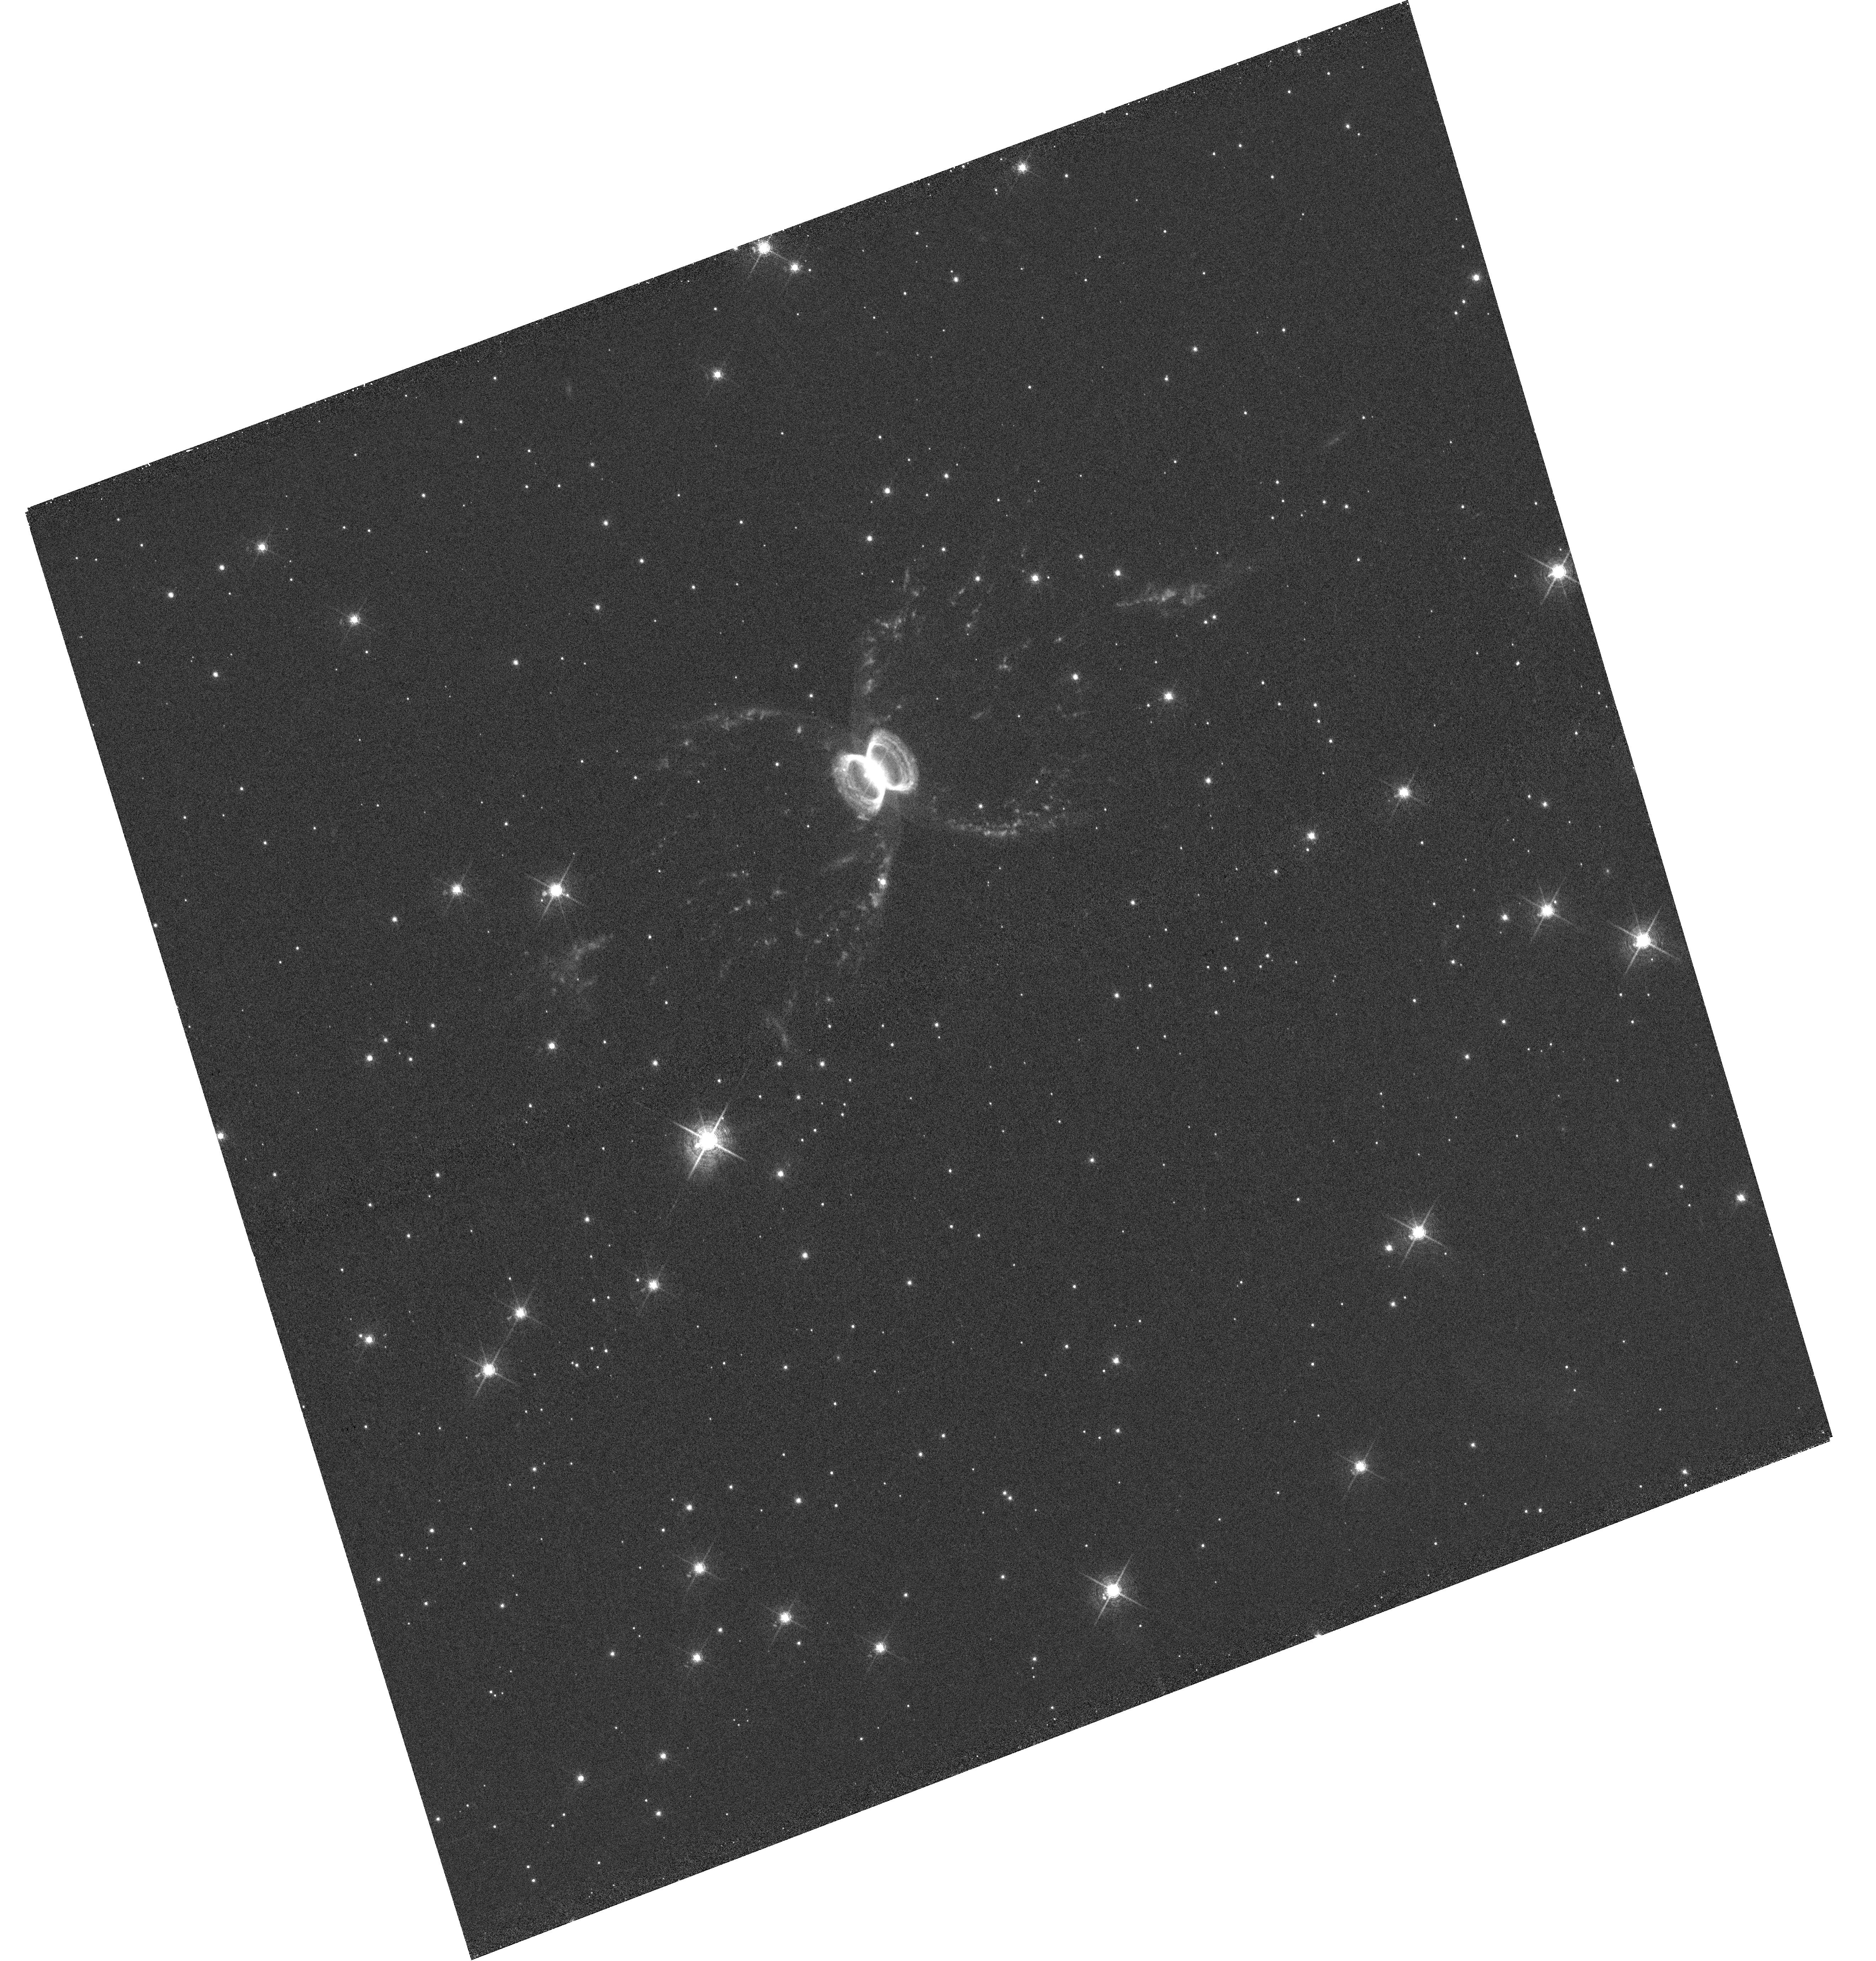
Target: WRAY-16-147
Instrument: WFC3/UVIS
Filter: F673N
Exposure: 1 h
Observation ID: hst_15677_02_wfc3_uvis_f673n_idyh02

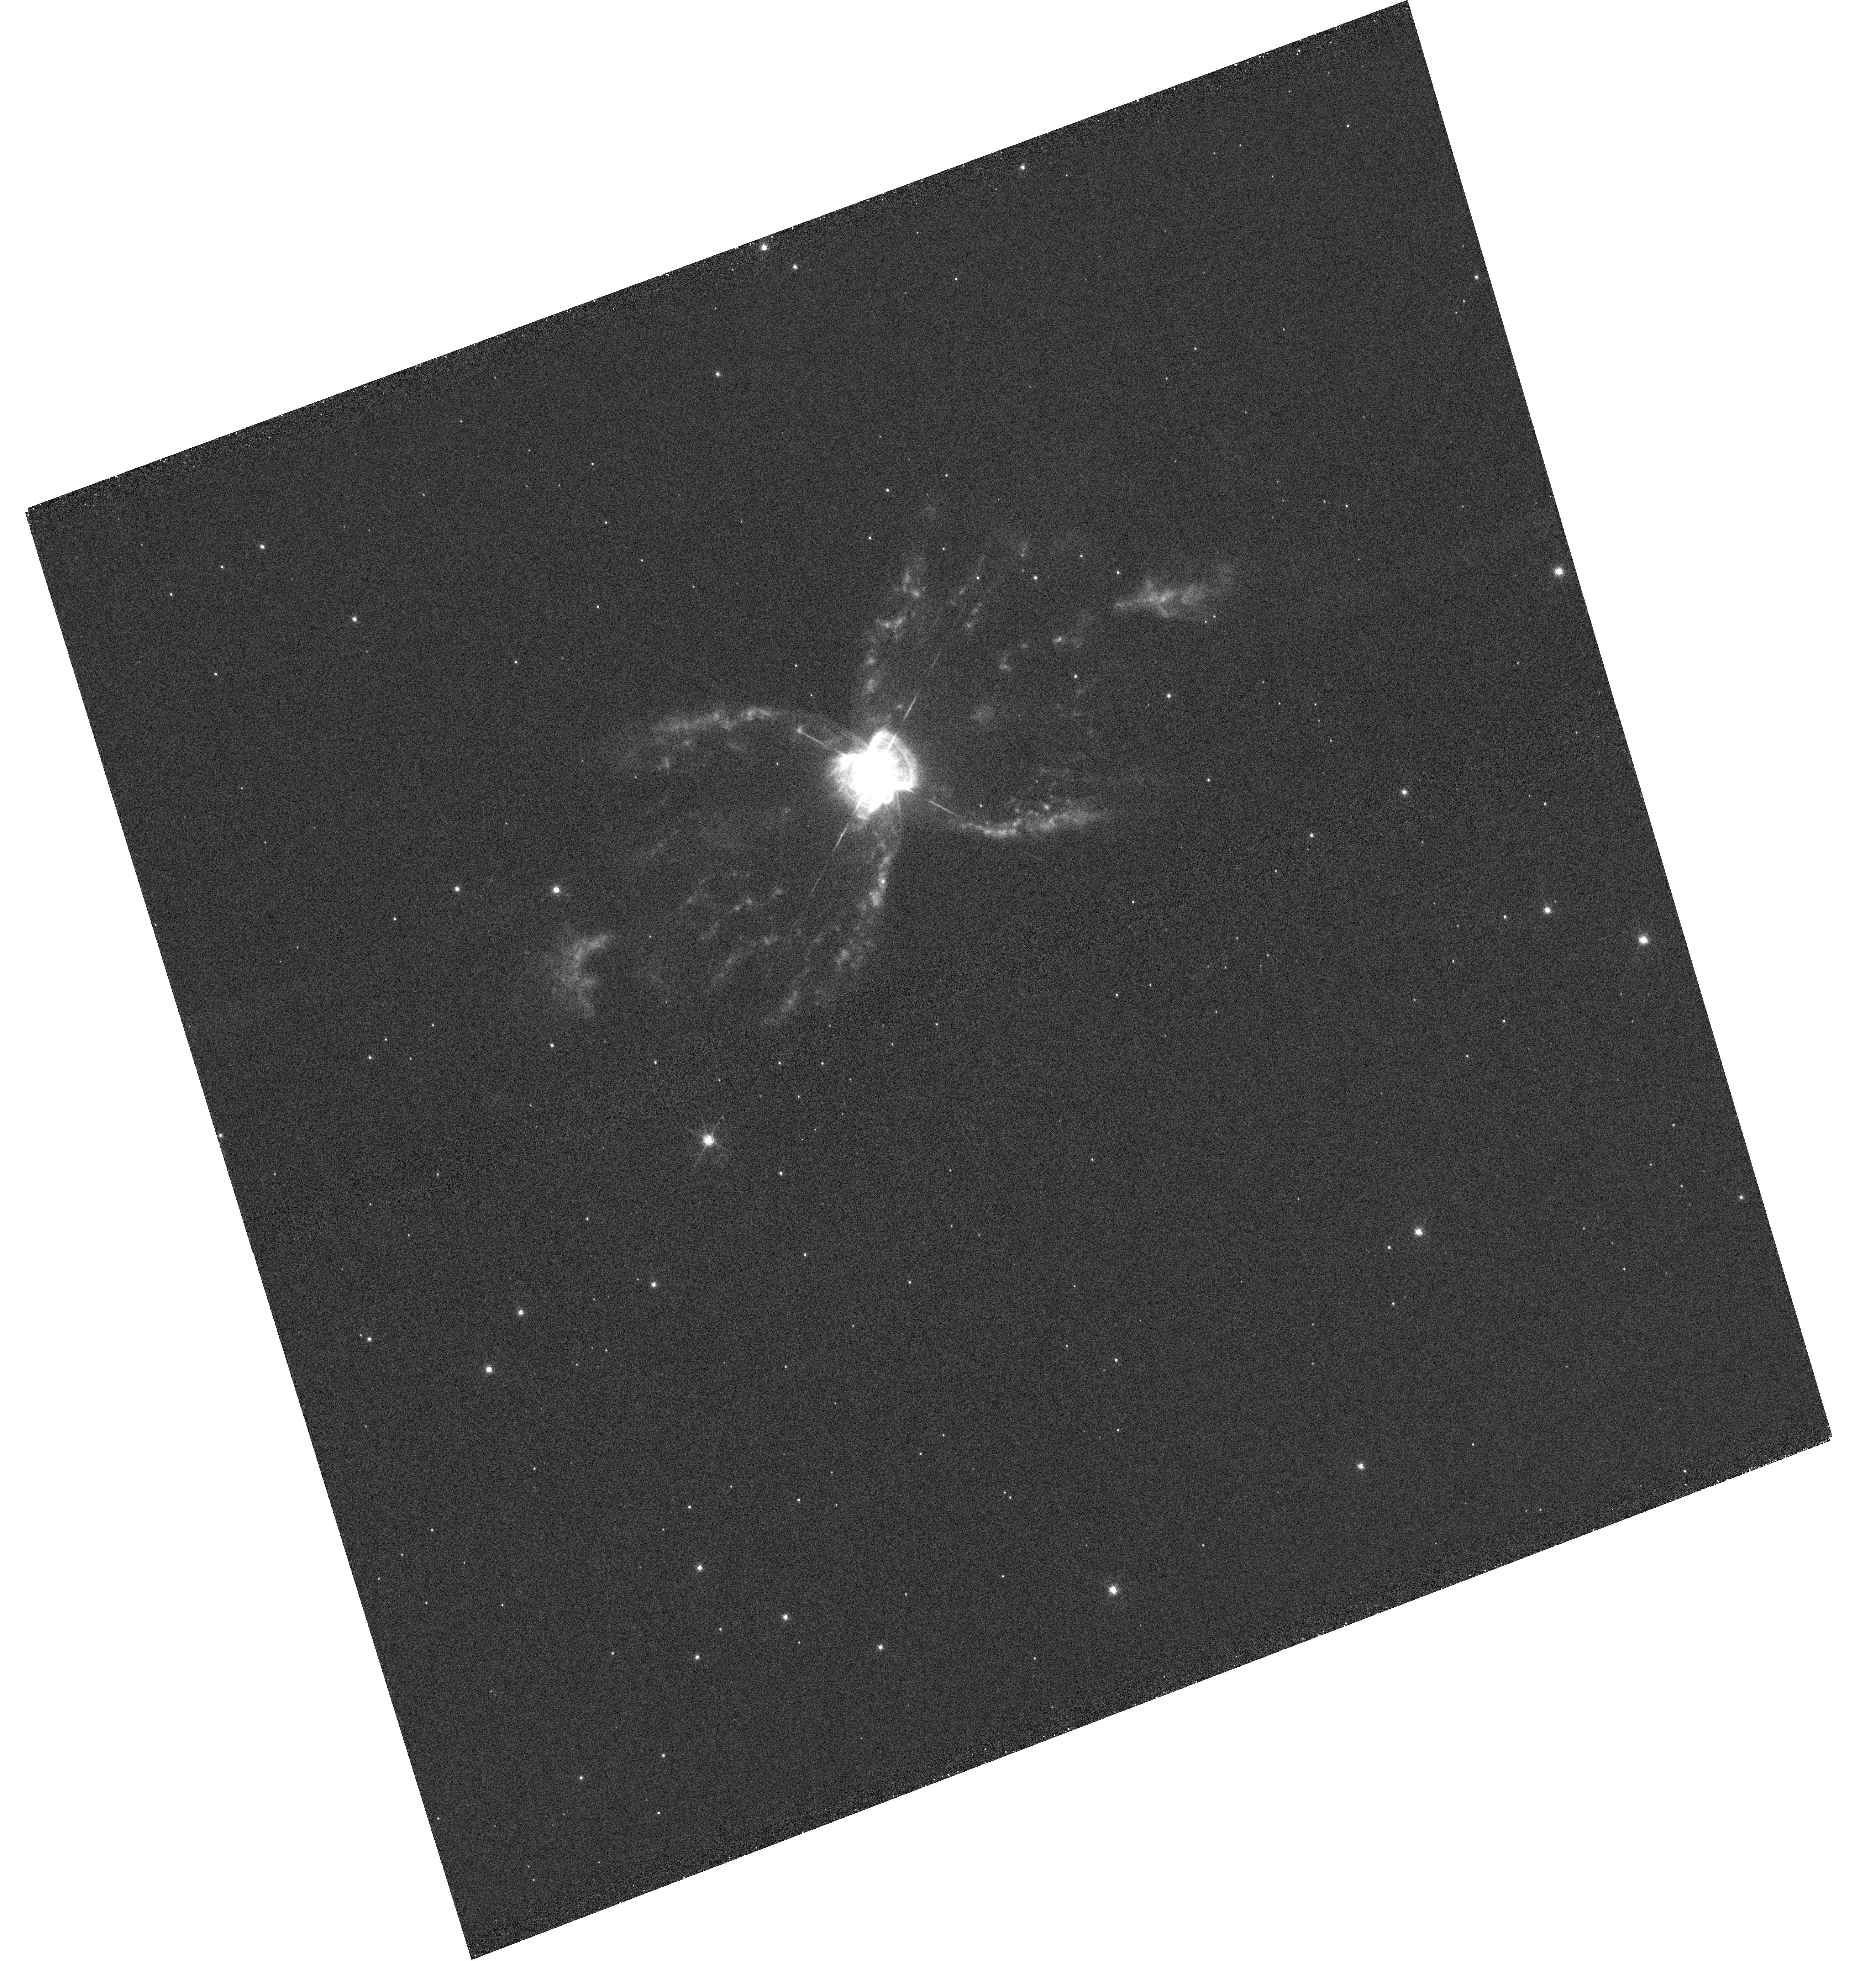
Target: WRAY-16-147
Instrument: WFC3/UVIS
Filter: F656N
Exposure: 52 min
Observation ID: hst_15677_01_wfc3_uvis_f656n_idyh01

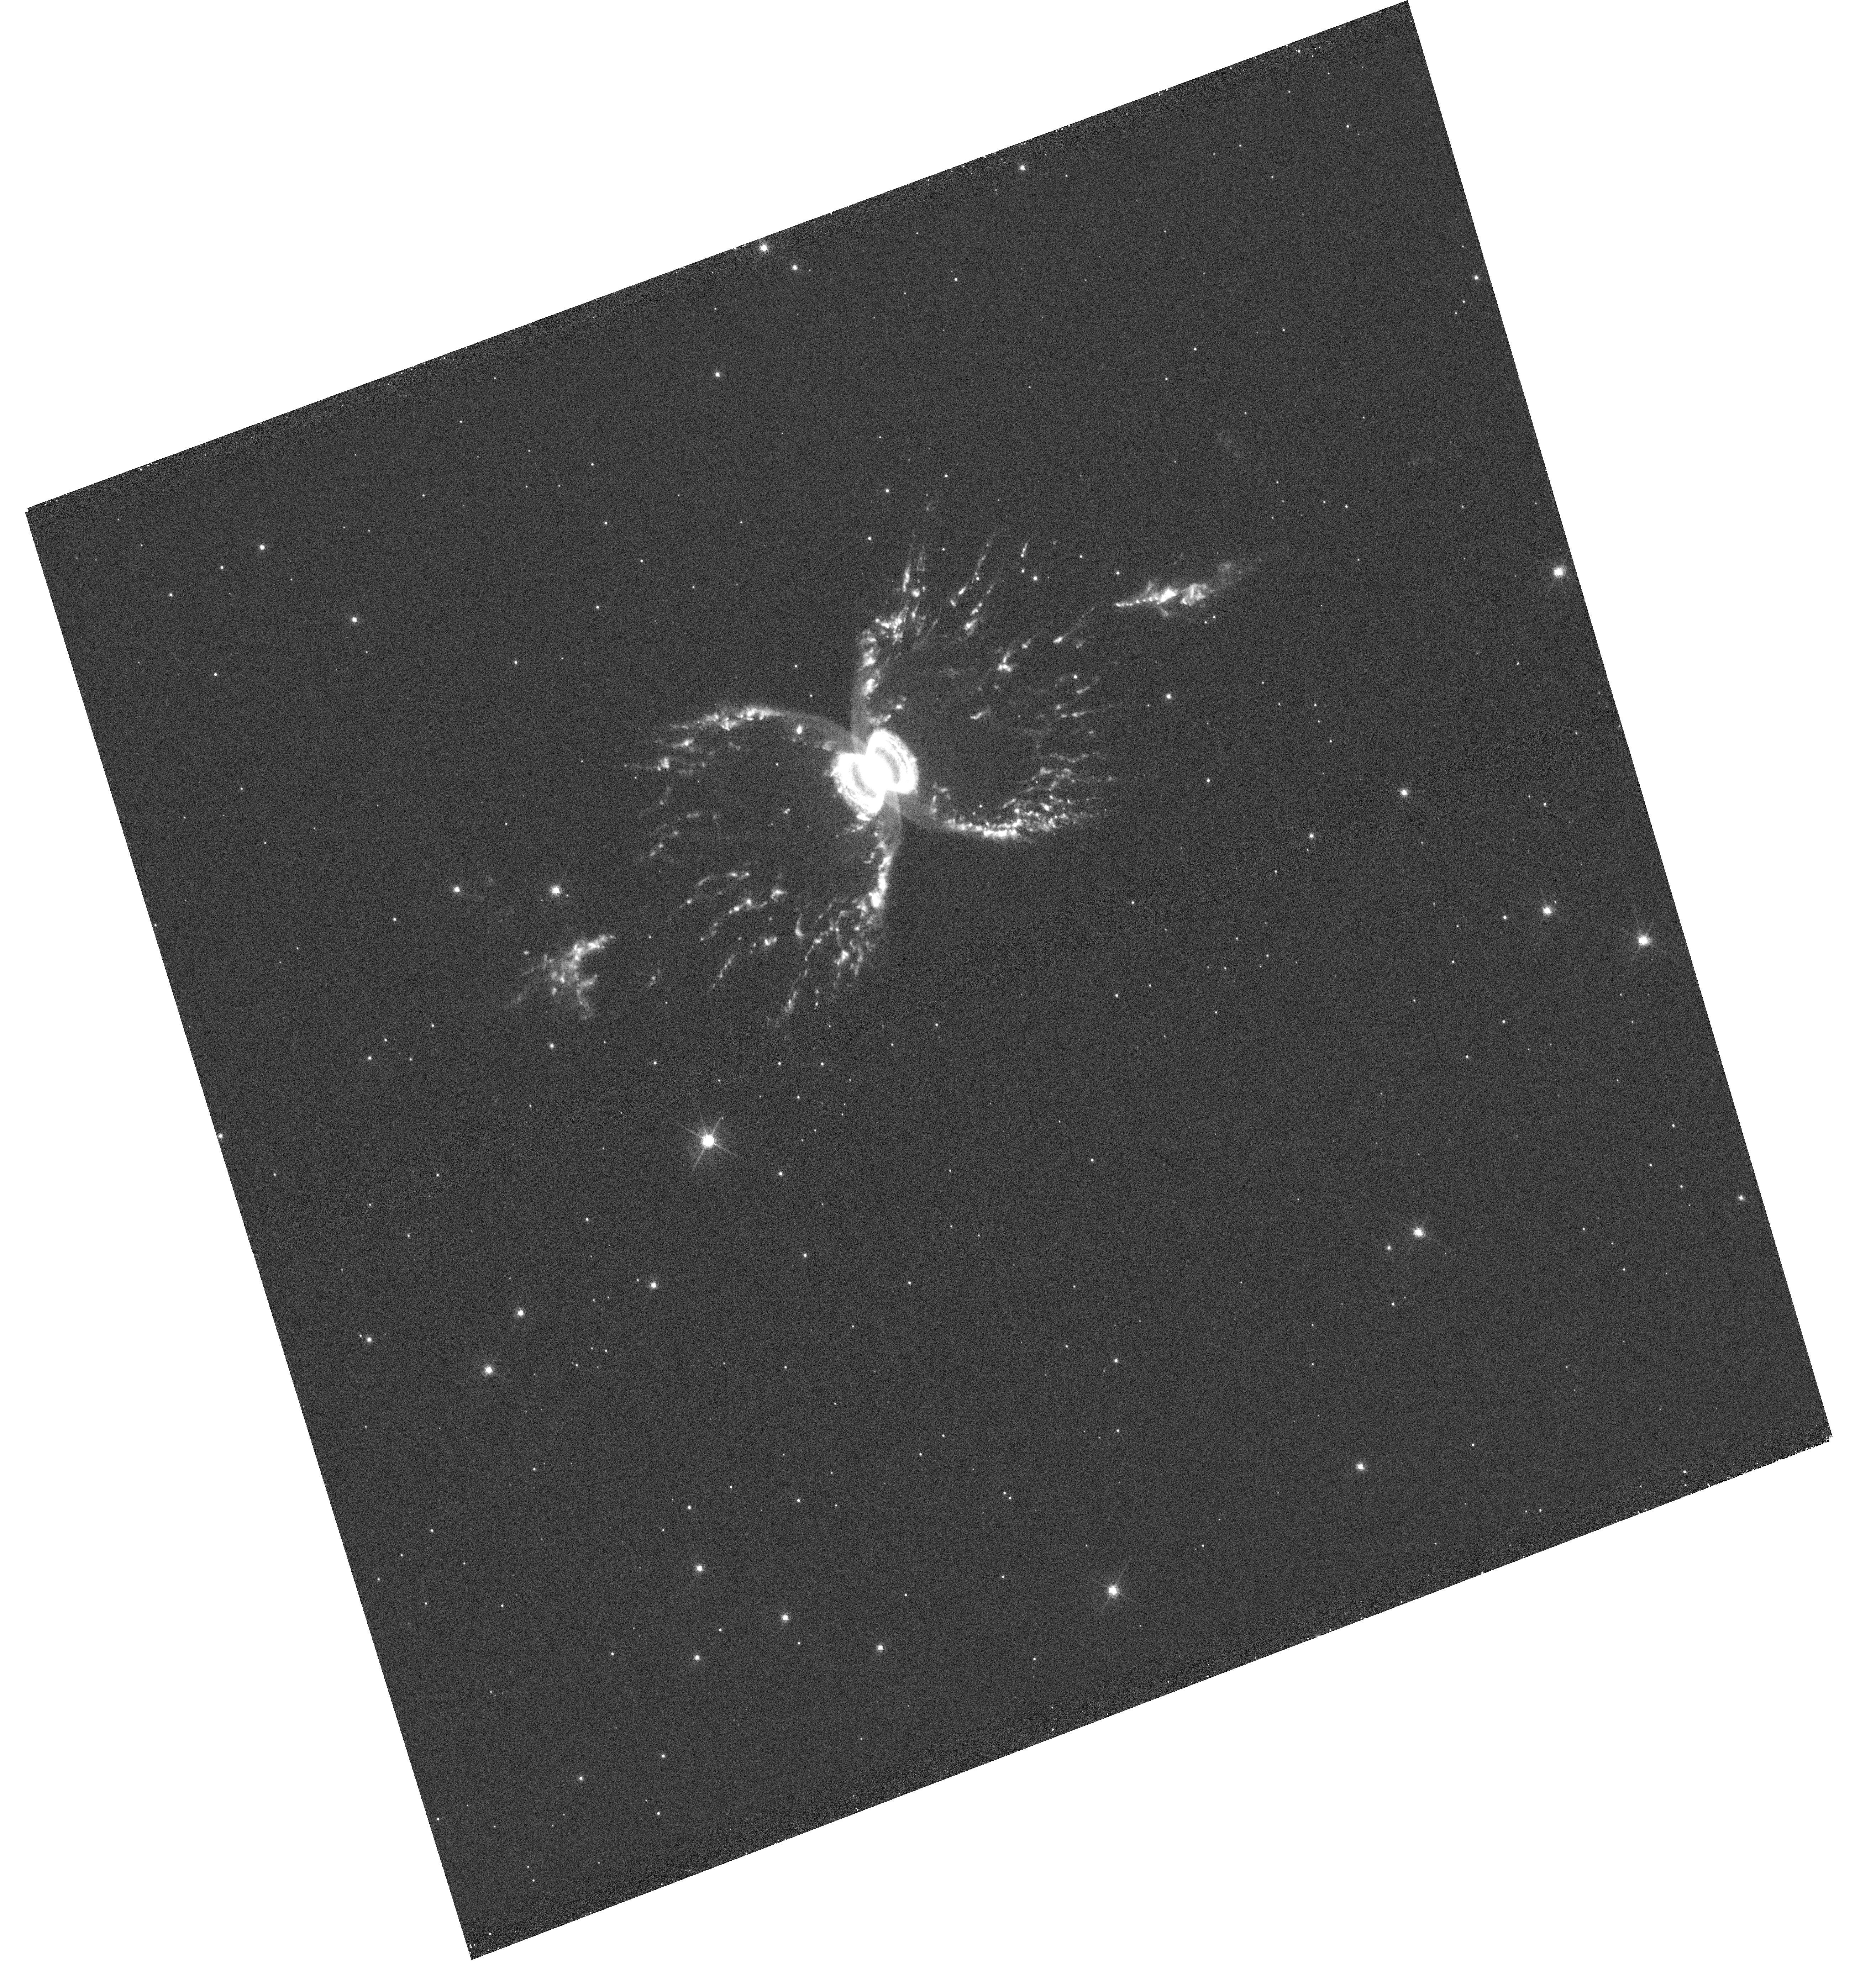
Target: WRAY-16-147
Instrument: WFC3/UVIS
Filter: F658N
Exposure: 52 min
Observation ID: hst_15677_02_wfc3_uvis_f658n_idyh02

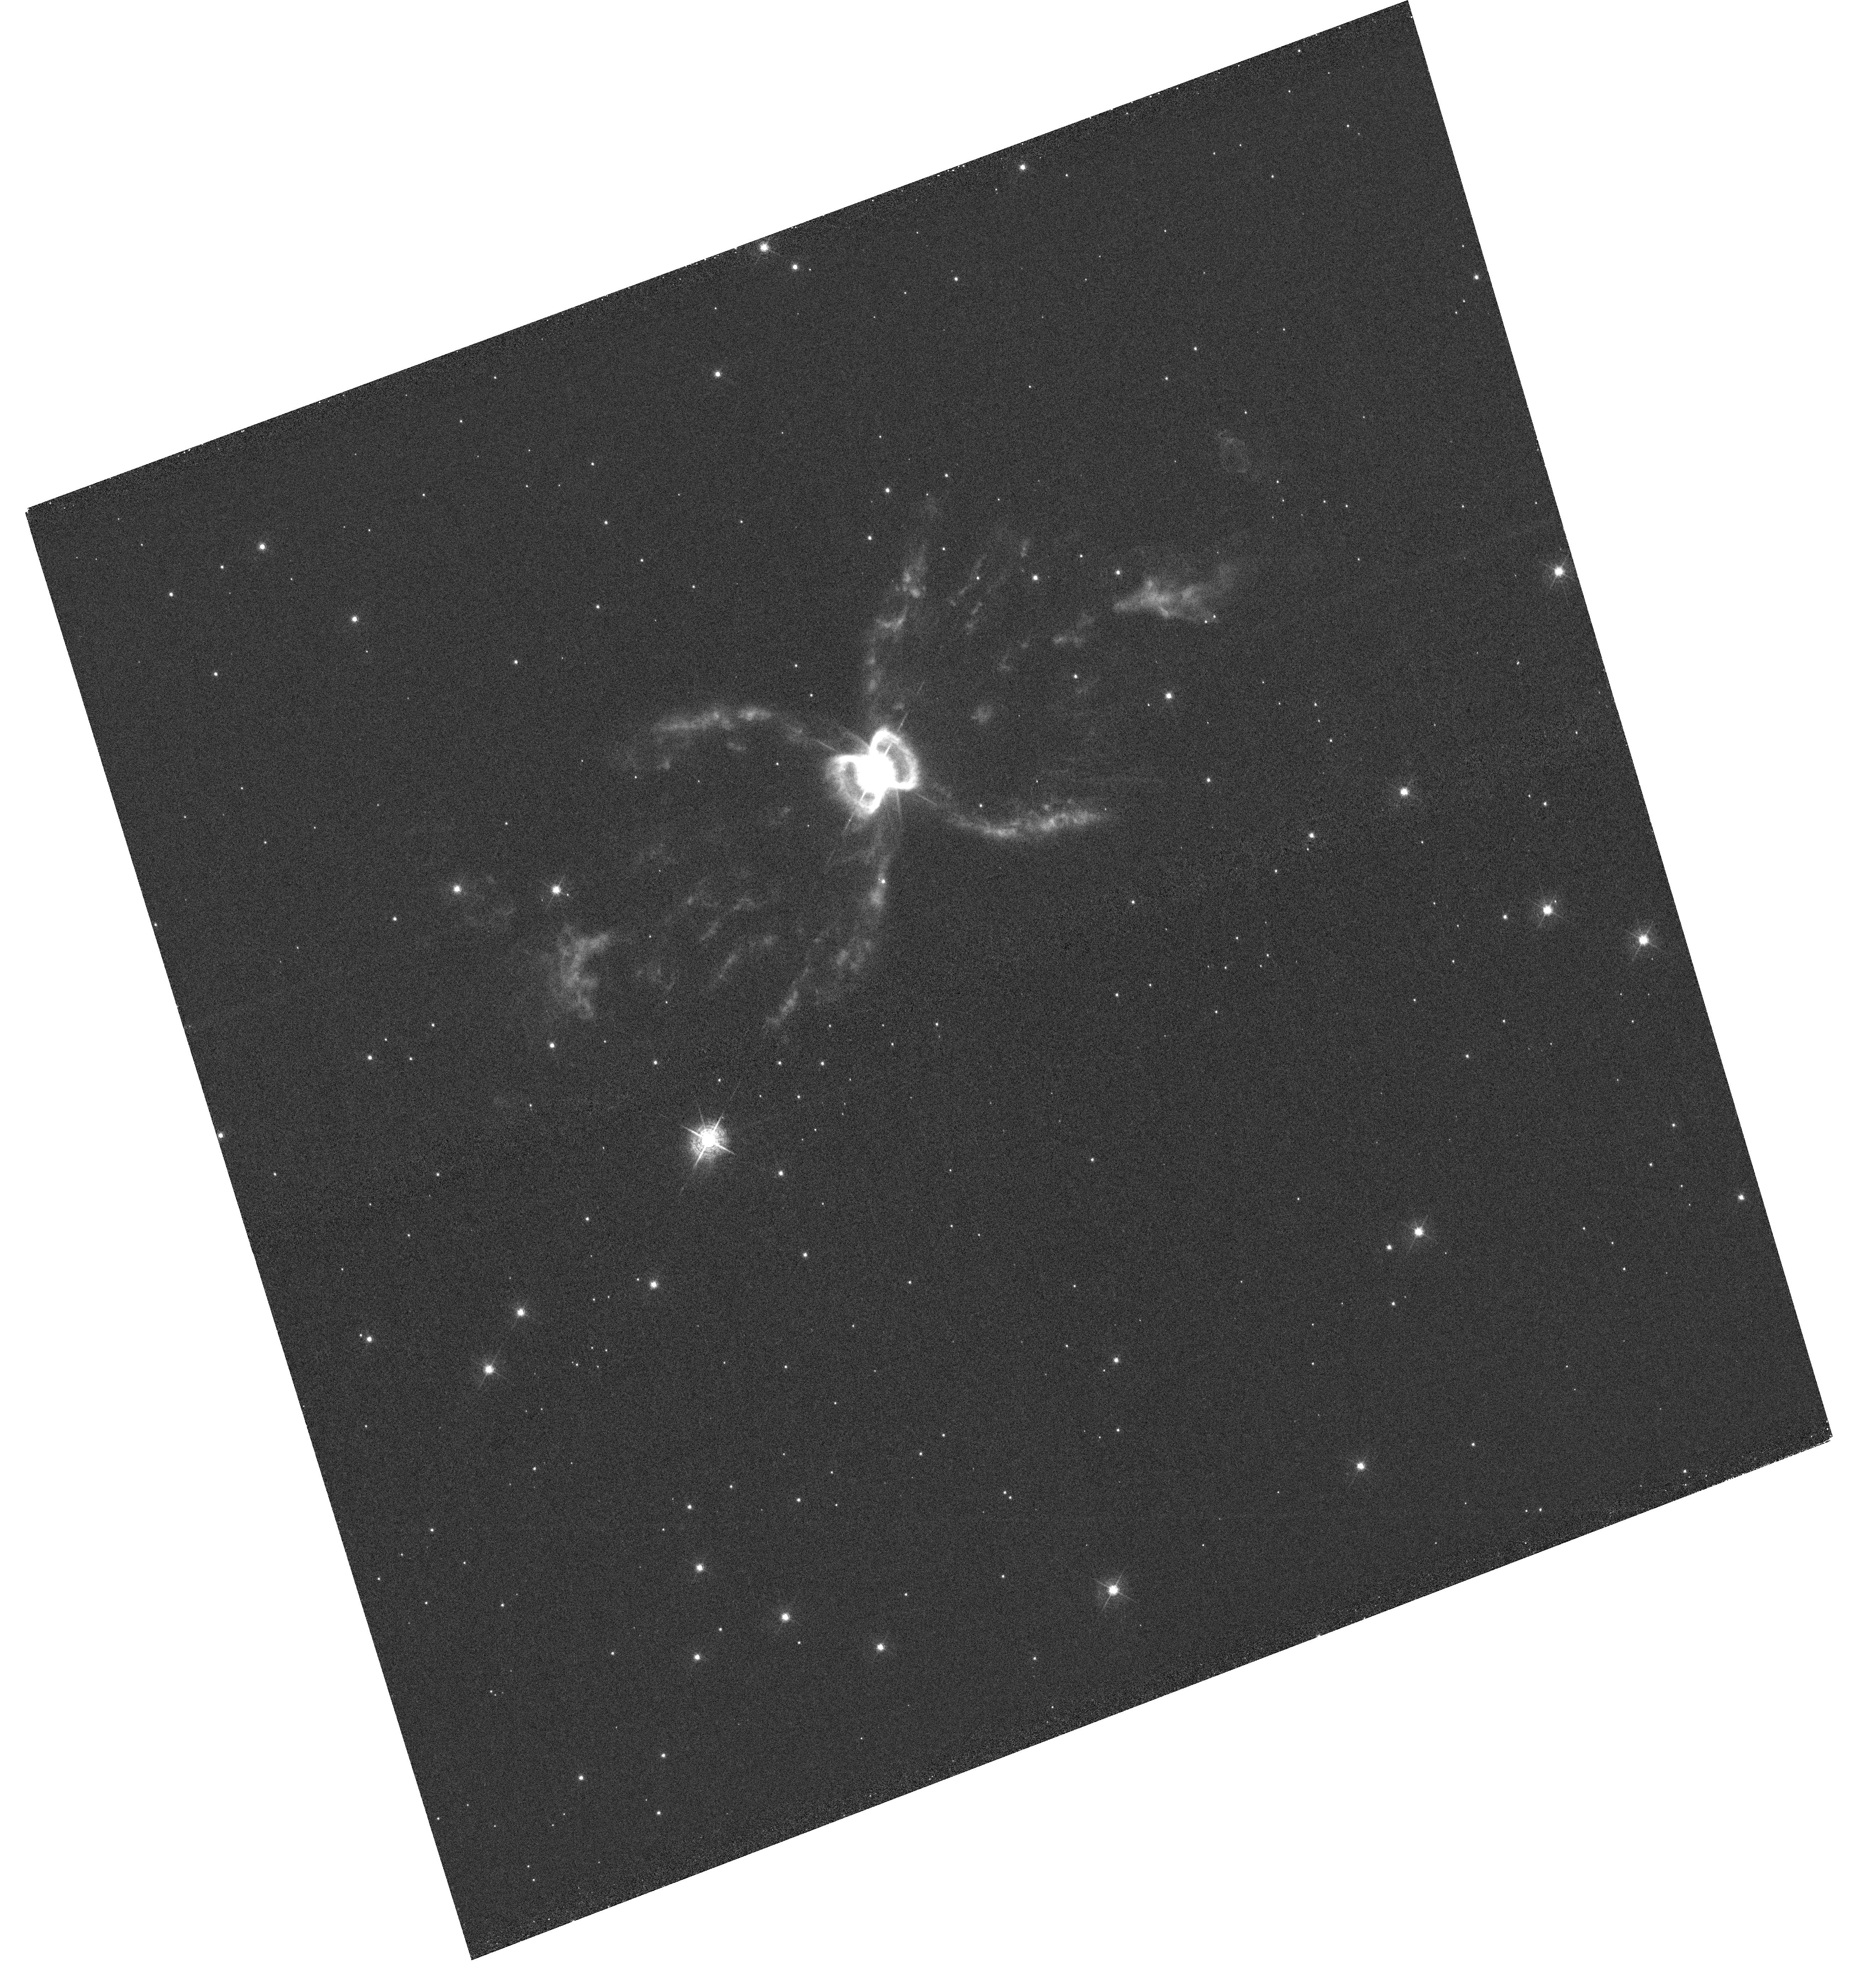
Target: WRAY-16-147
Instrument: WFC3/UVIS
Filter: F502N
Exposure: 1 h
Observation ID: hst_15677_01_wfc3_uvis_f502n_idyh01

Spectroscopy and Imaging of the Southern Crab Nebula (PI: Mutchler, Max)

We will obtain WFC3 imaging of the Southern Crab Nebula (also known as WRAY-16-47 and Hen 2-104) with four narrowband filters to detect key nebular emission features. We will also obtain high-quality STIS spectra, which will cover the core of the nebula and one of the bright limbs of the ejecta.